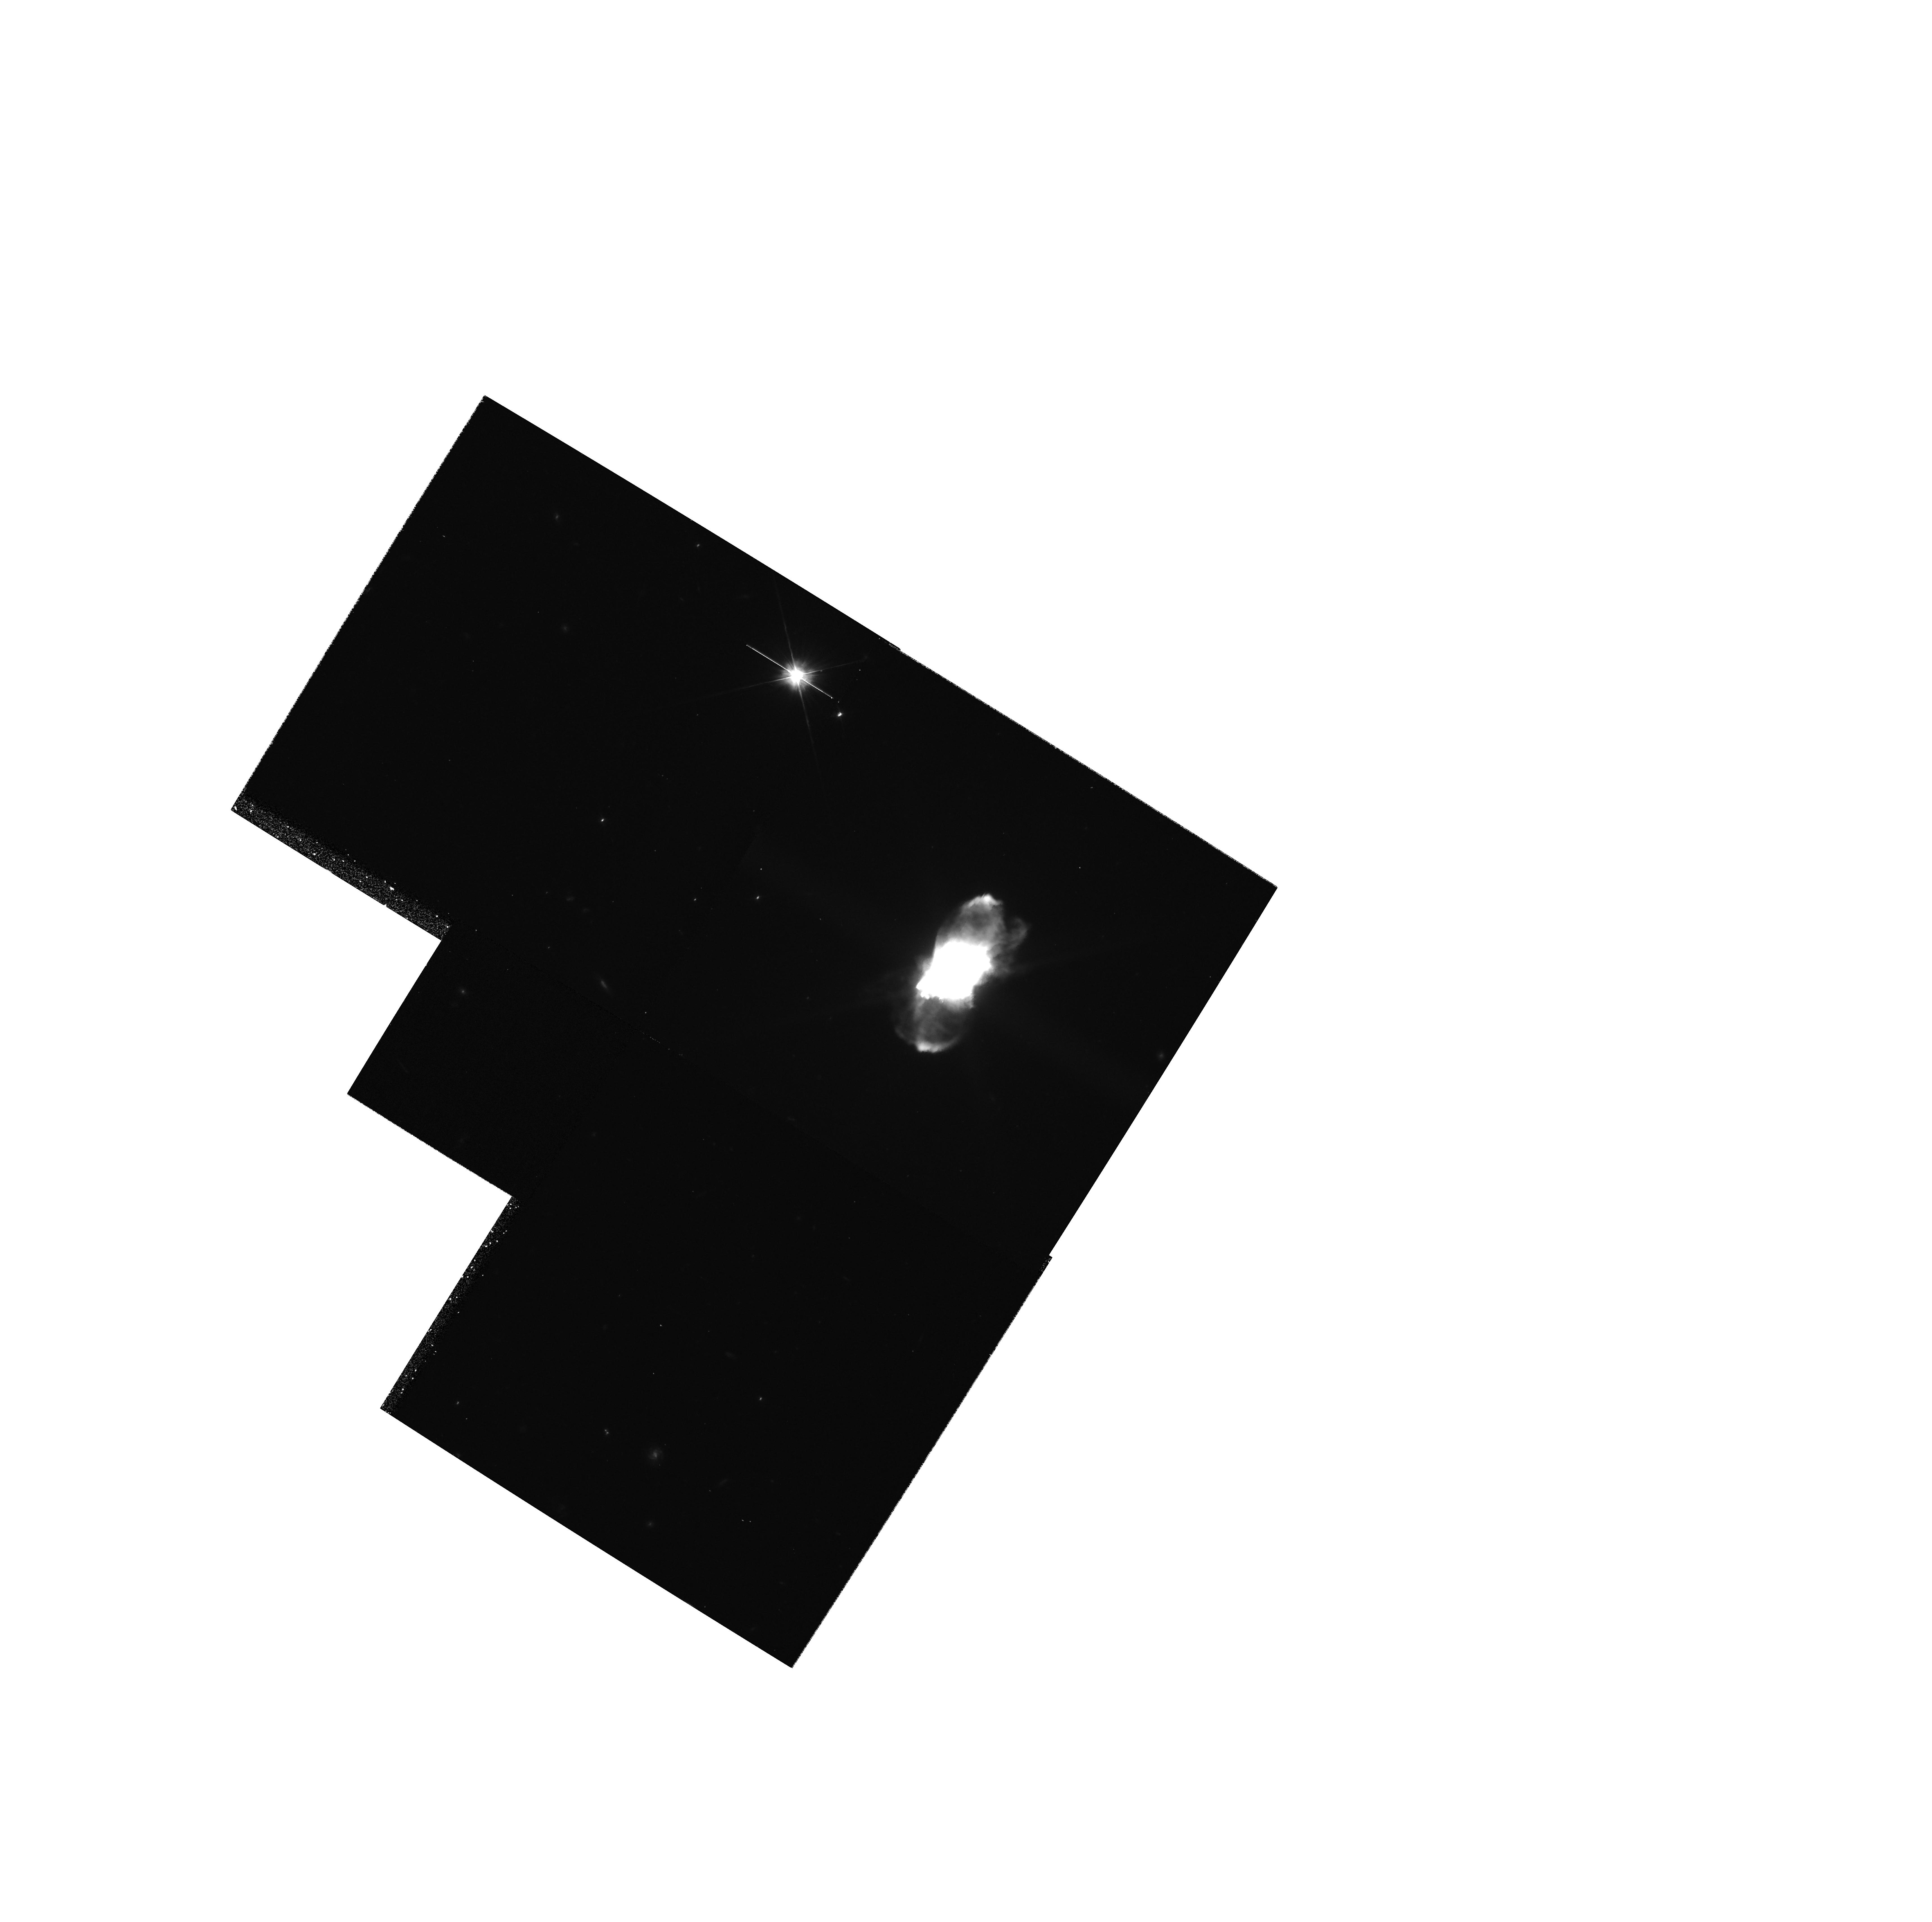
Target: FROSTYLEO. Instrument: WFPC2/PC. Filter: F606W. Exposure: 15 min. Observation ID: hst_6816_03_wfpc2_pc_f606w_u3b303

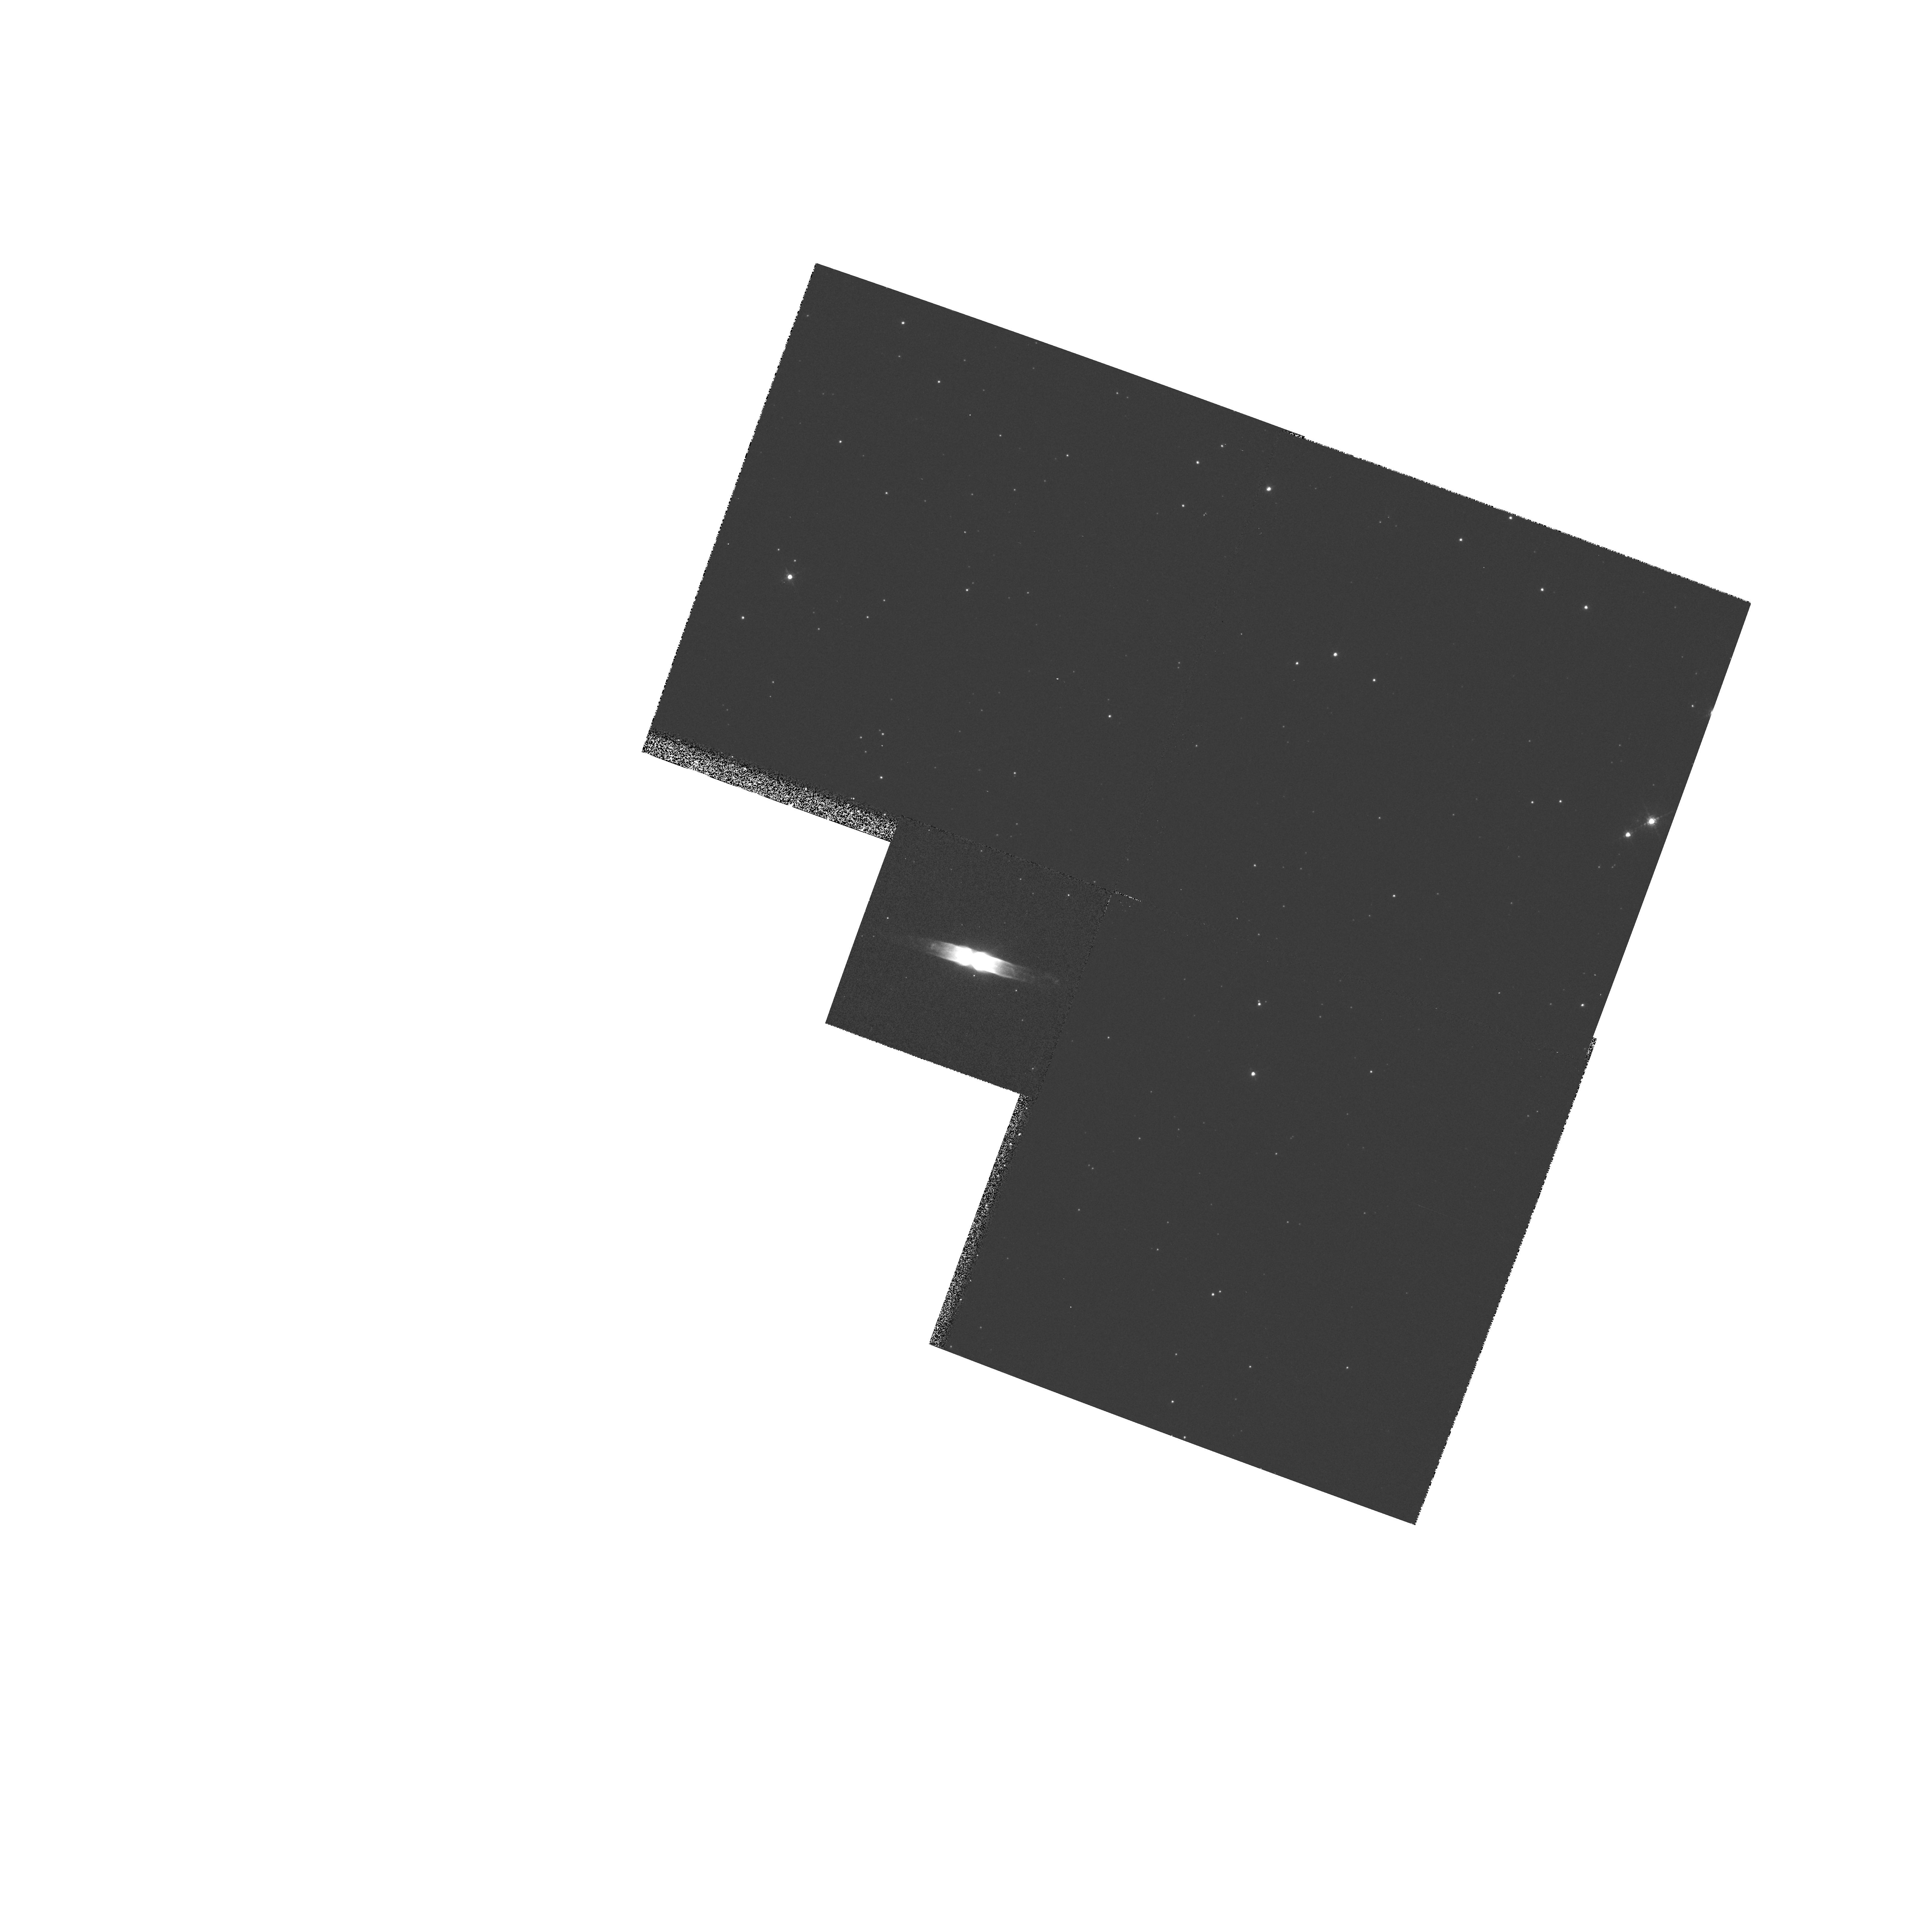
Target: HEN401. Instrument: WFPC2/PC. Filter: F656N. Exposure: 7 min. Observation ID: hst_6816_01_wfpc2_pc_f656n_u3b301

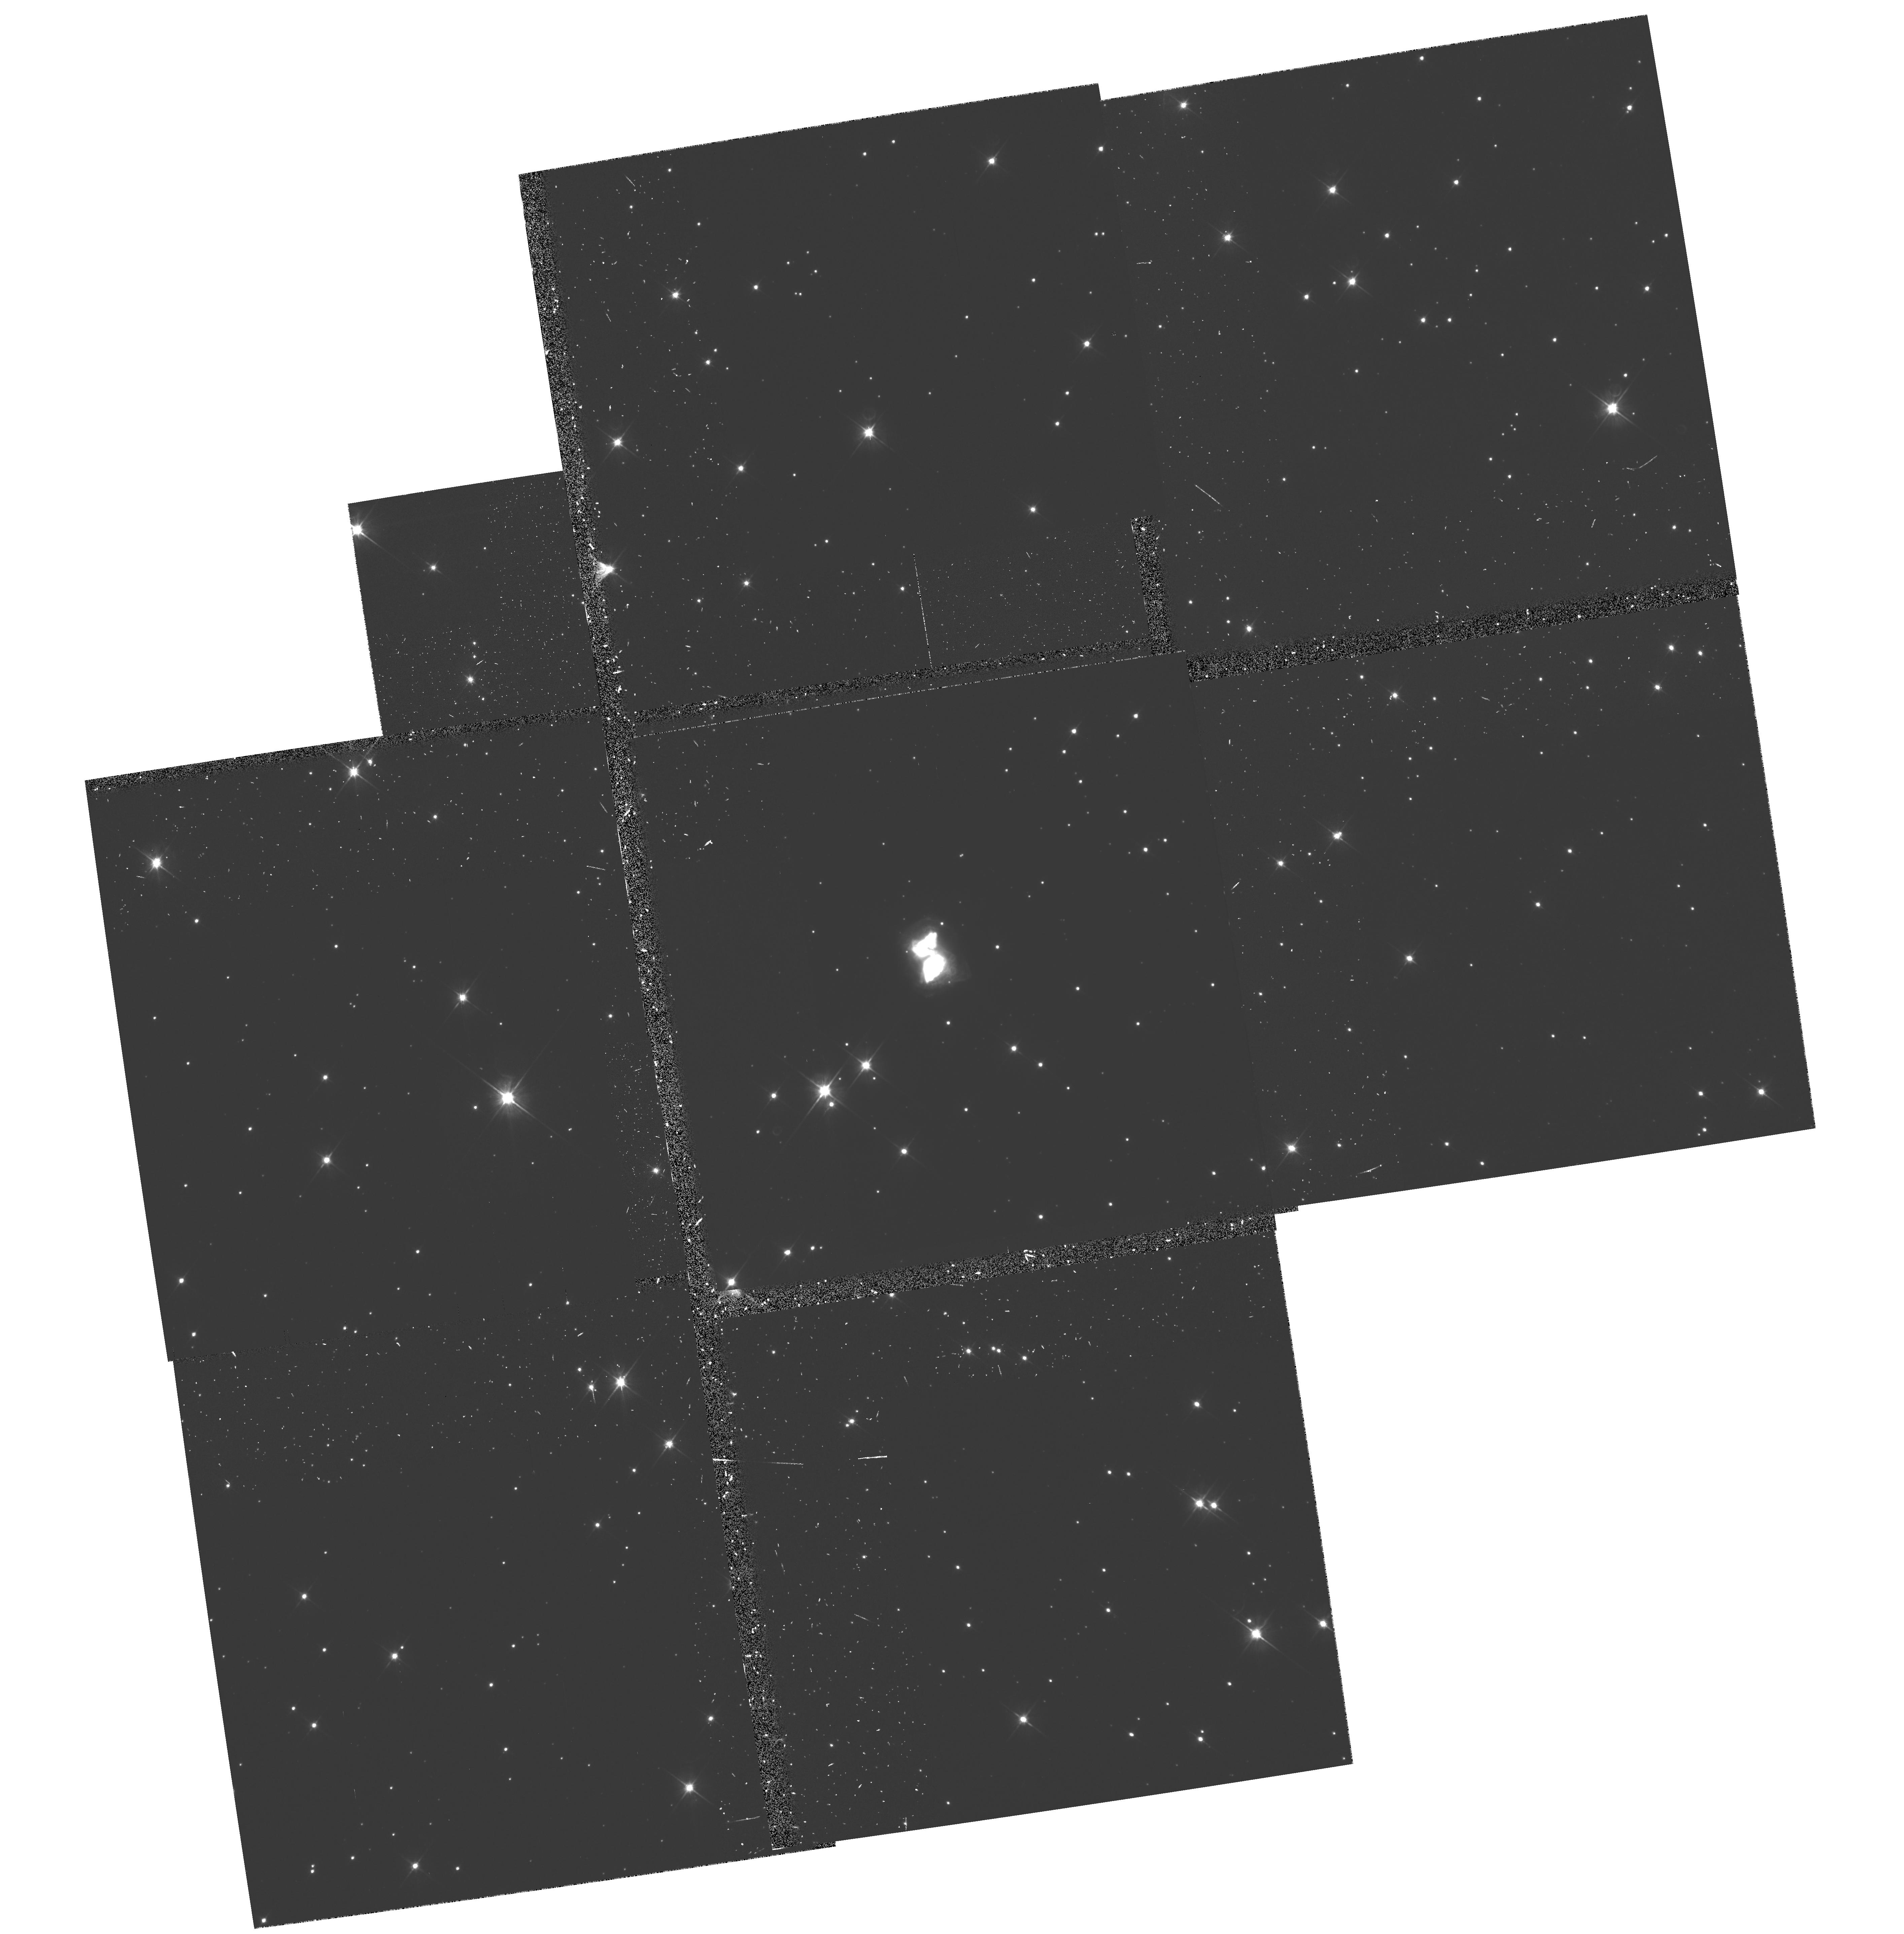
Target: ROBERTS22. Instrument: WFPC2/PC. Filter: F606W-POLQ. Exposure: 1 h. Observation ID: hst_6816_02_wfpc2_pc_f606w-polq_u3b302

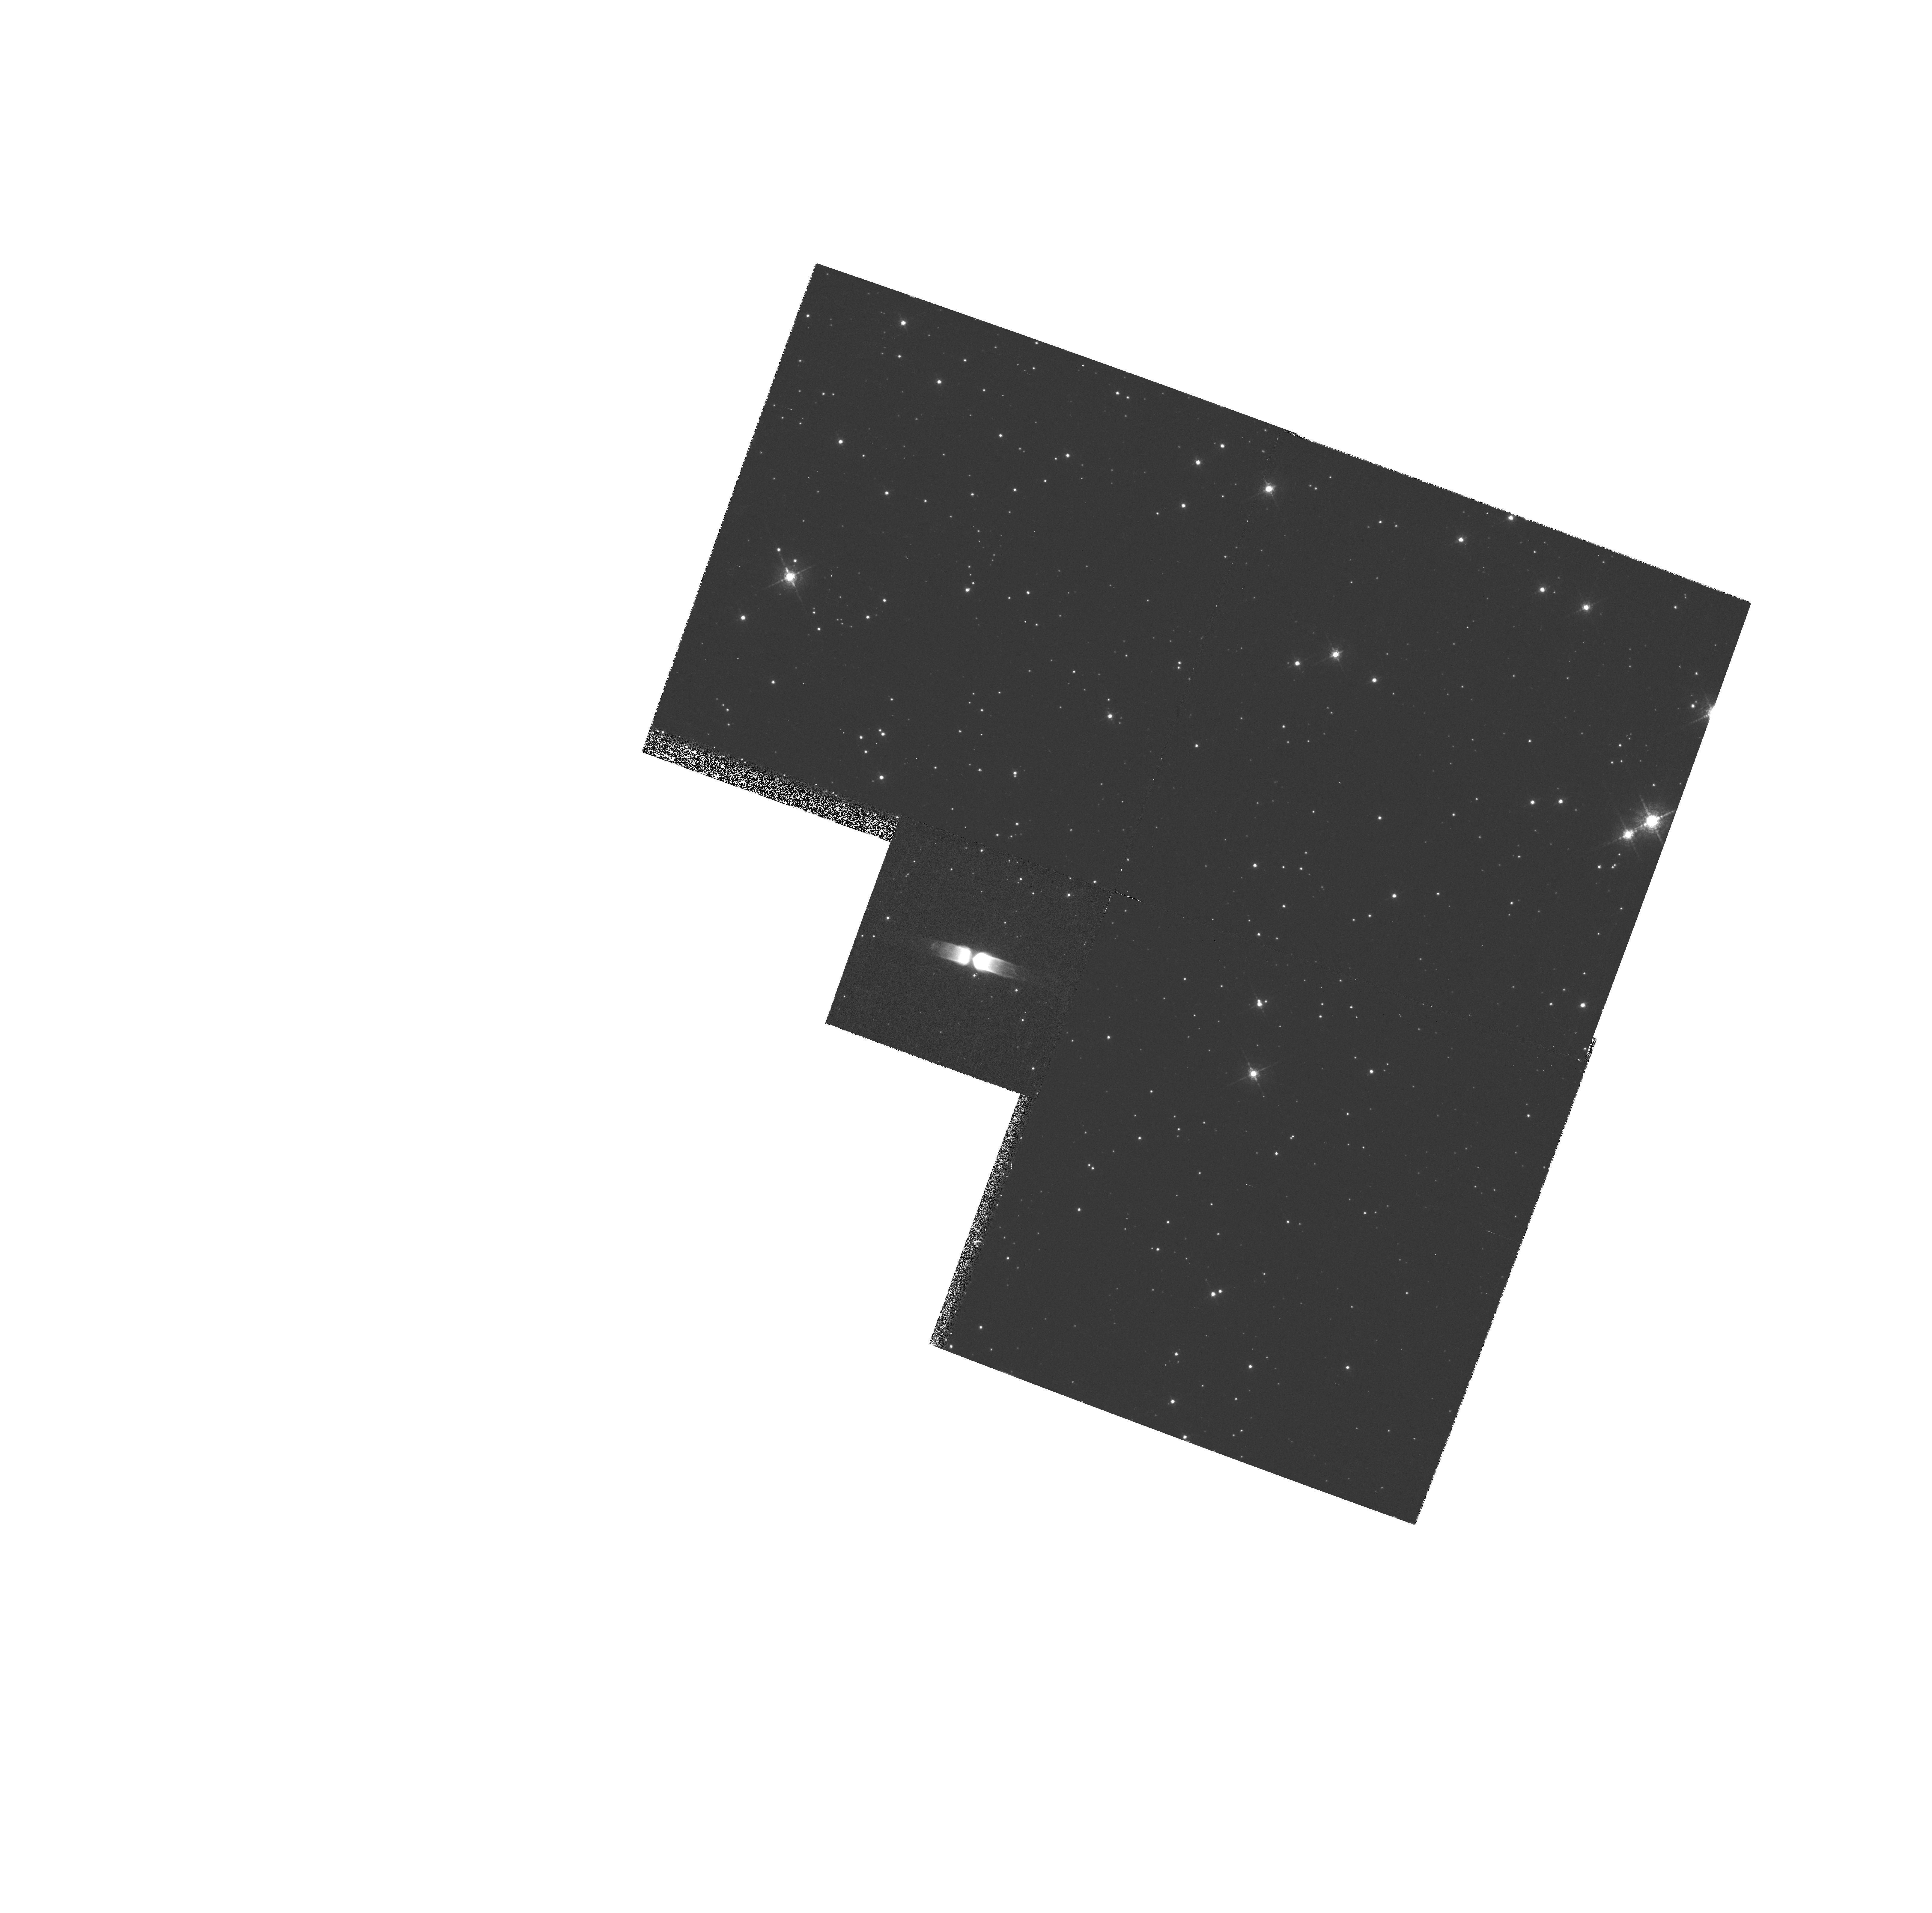
Target: HEN401. Instrument: WFPC2/PC. Filter: F673N. Exposure: 20 min. Observation ID: hst_6816_01_wfpc2_pc_f673n_u3b301

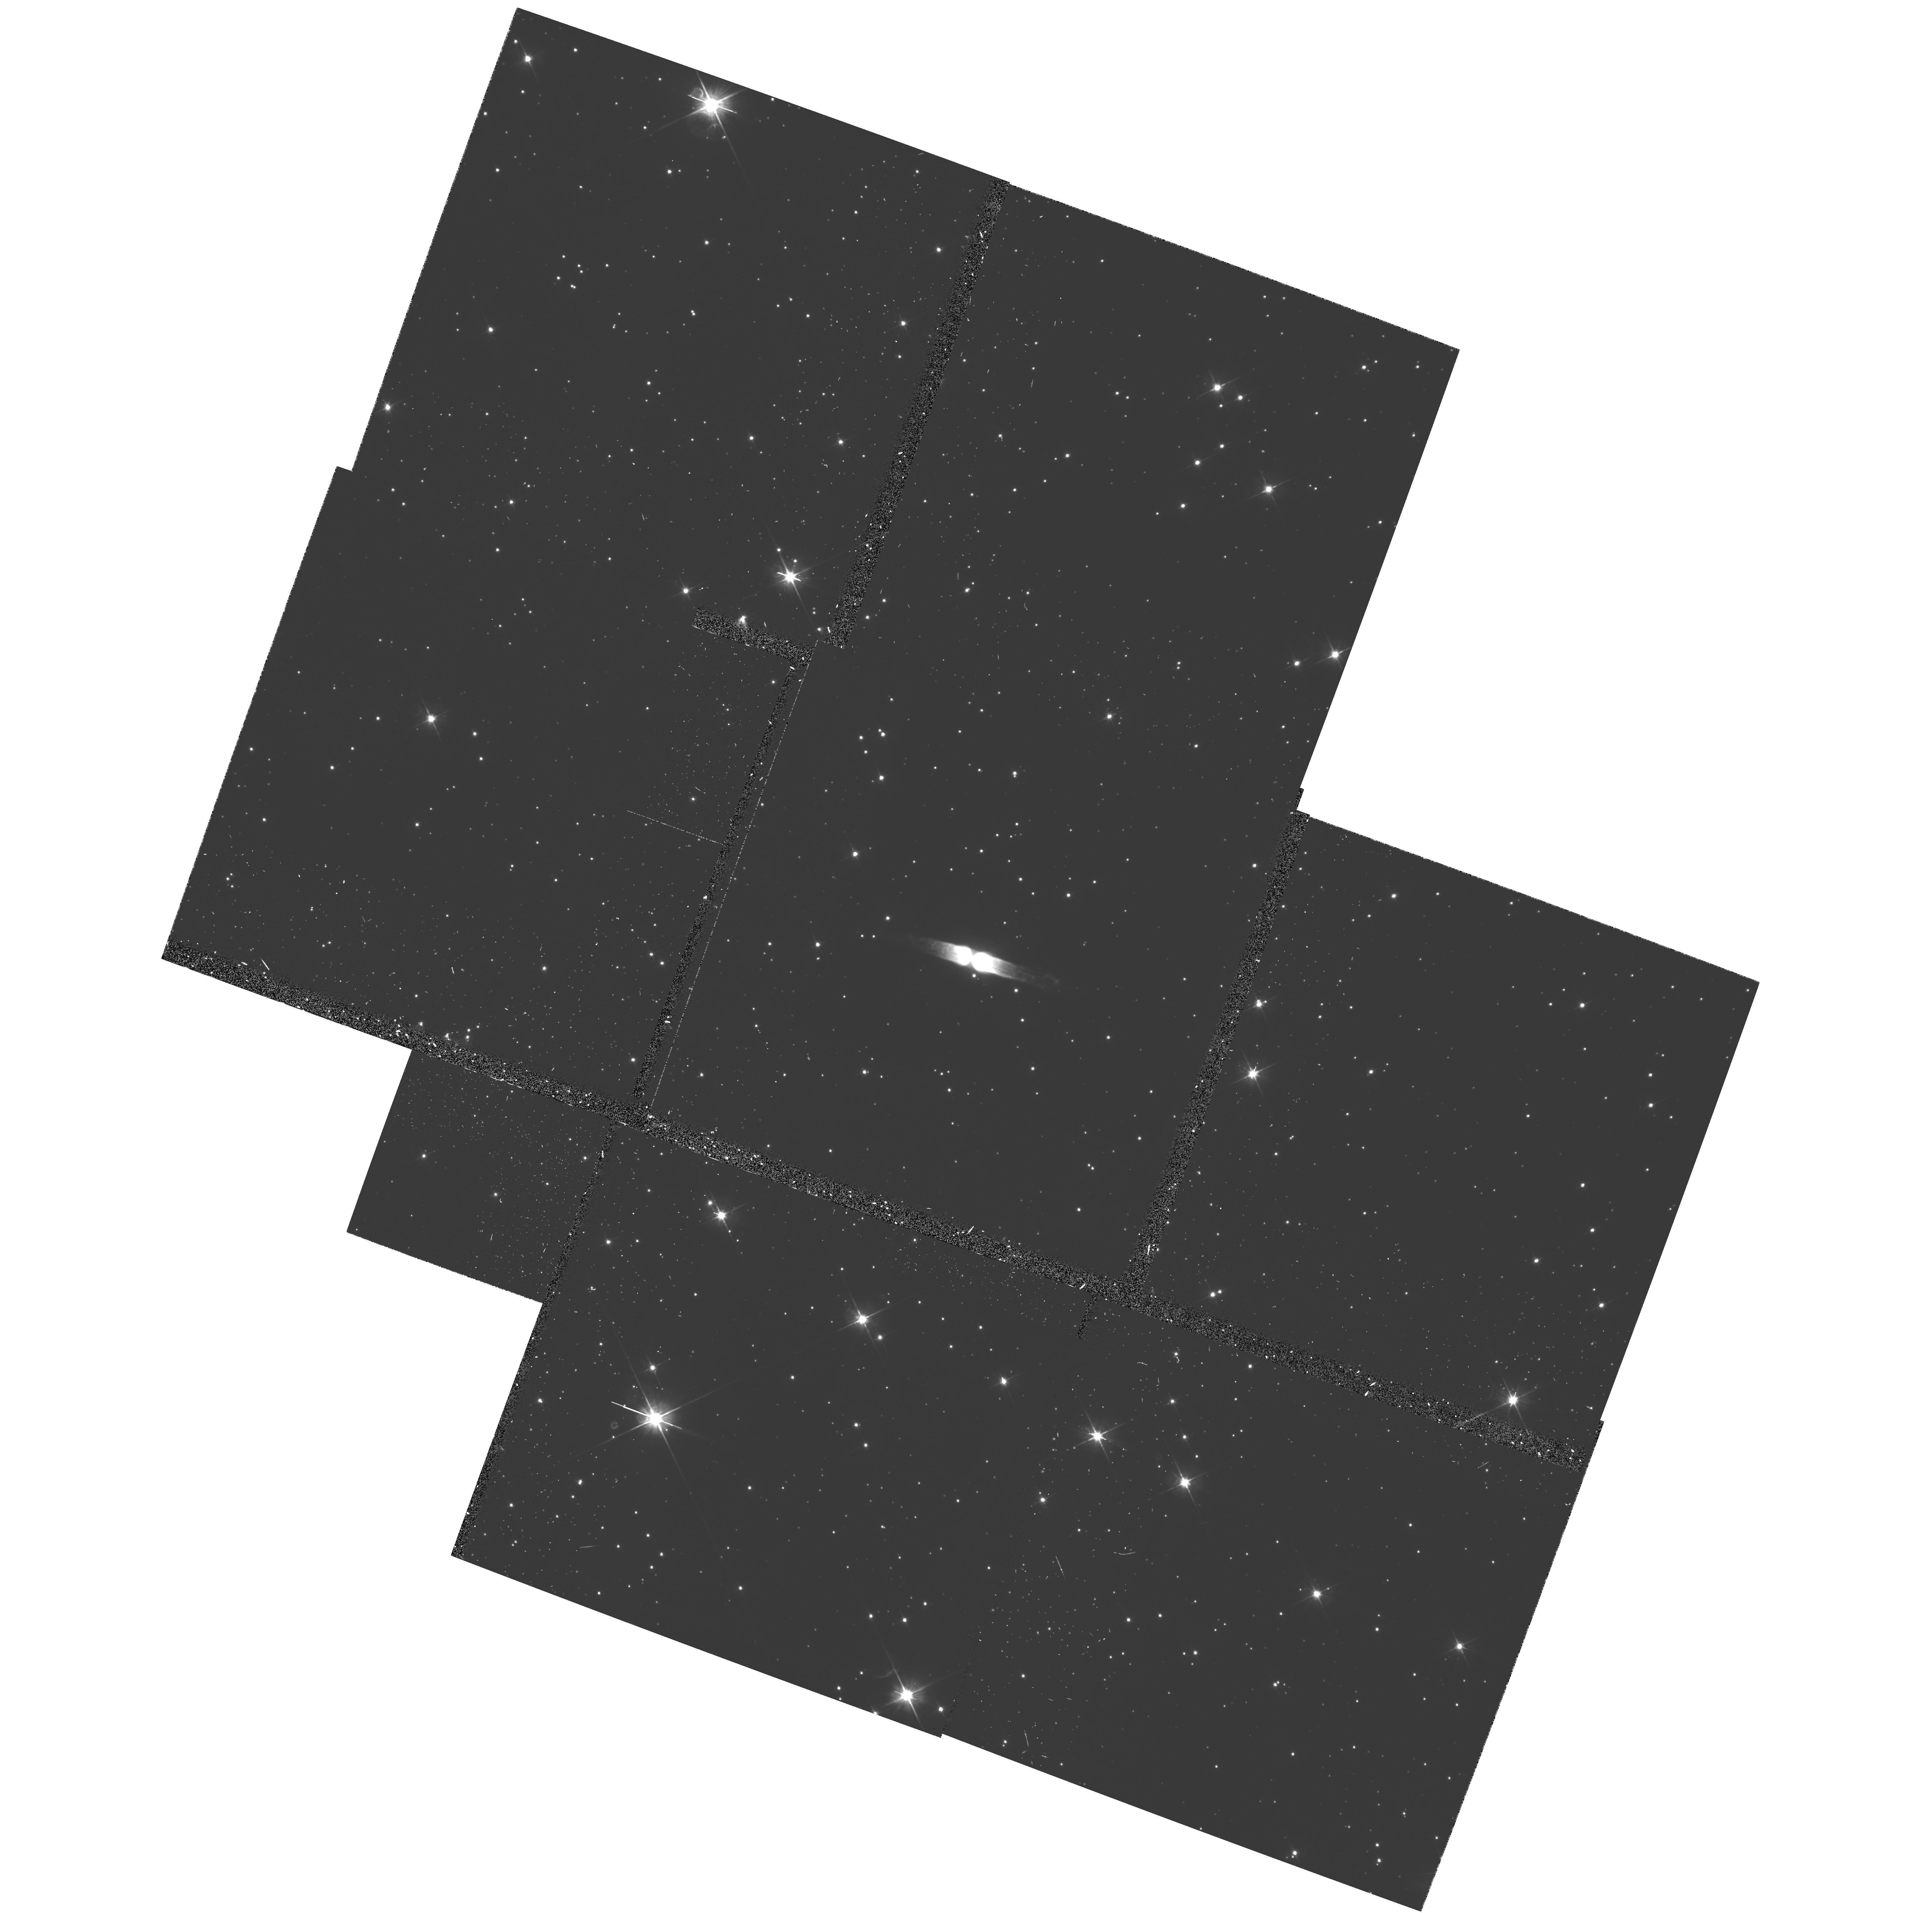
Target: HEN401. Instrument: WFPC2/PC. Filter: F606W-POLQ. Exposure: 1 h. Observation ID: hst_6816_01_wfpc2_pc_f606w-polq_u3b301

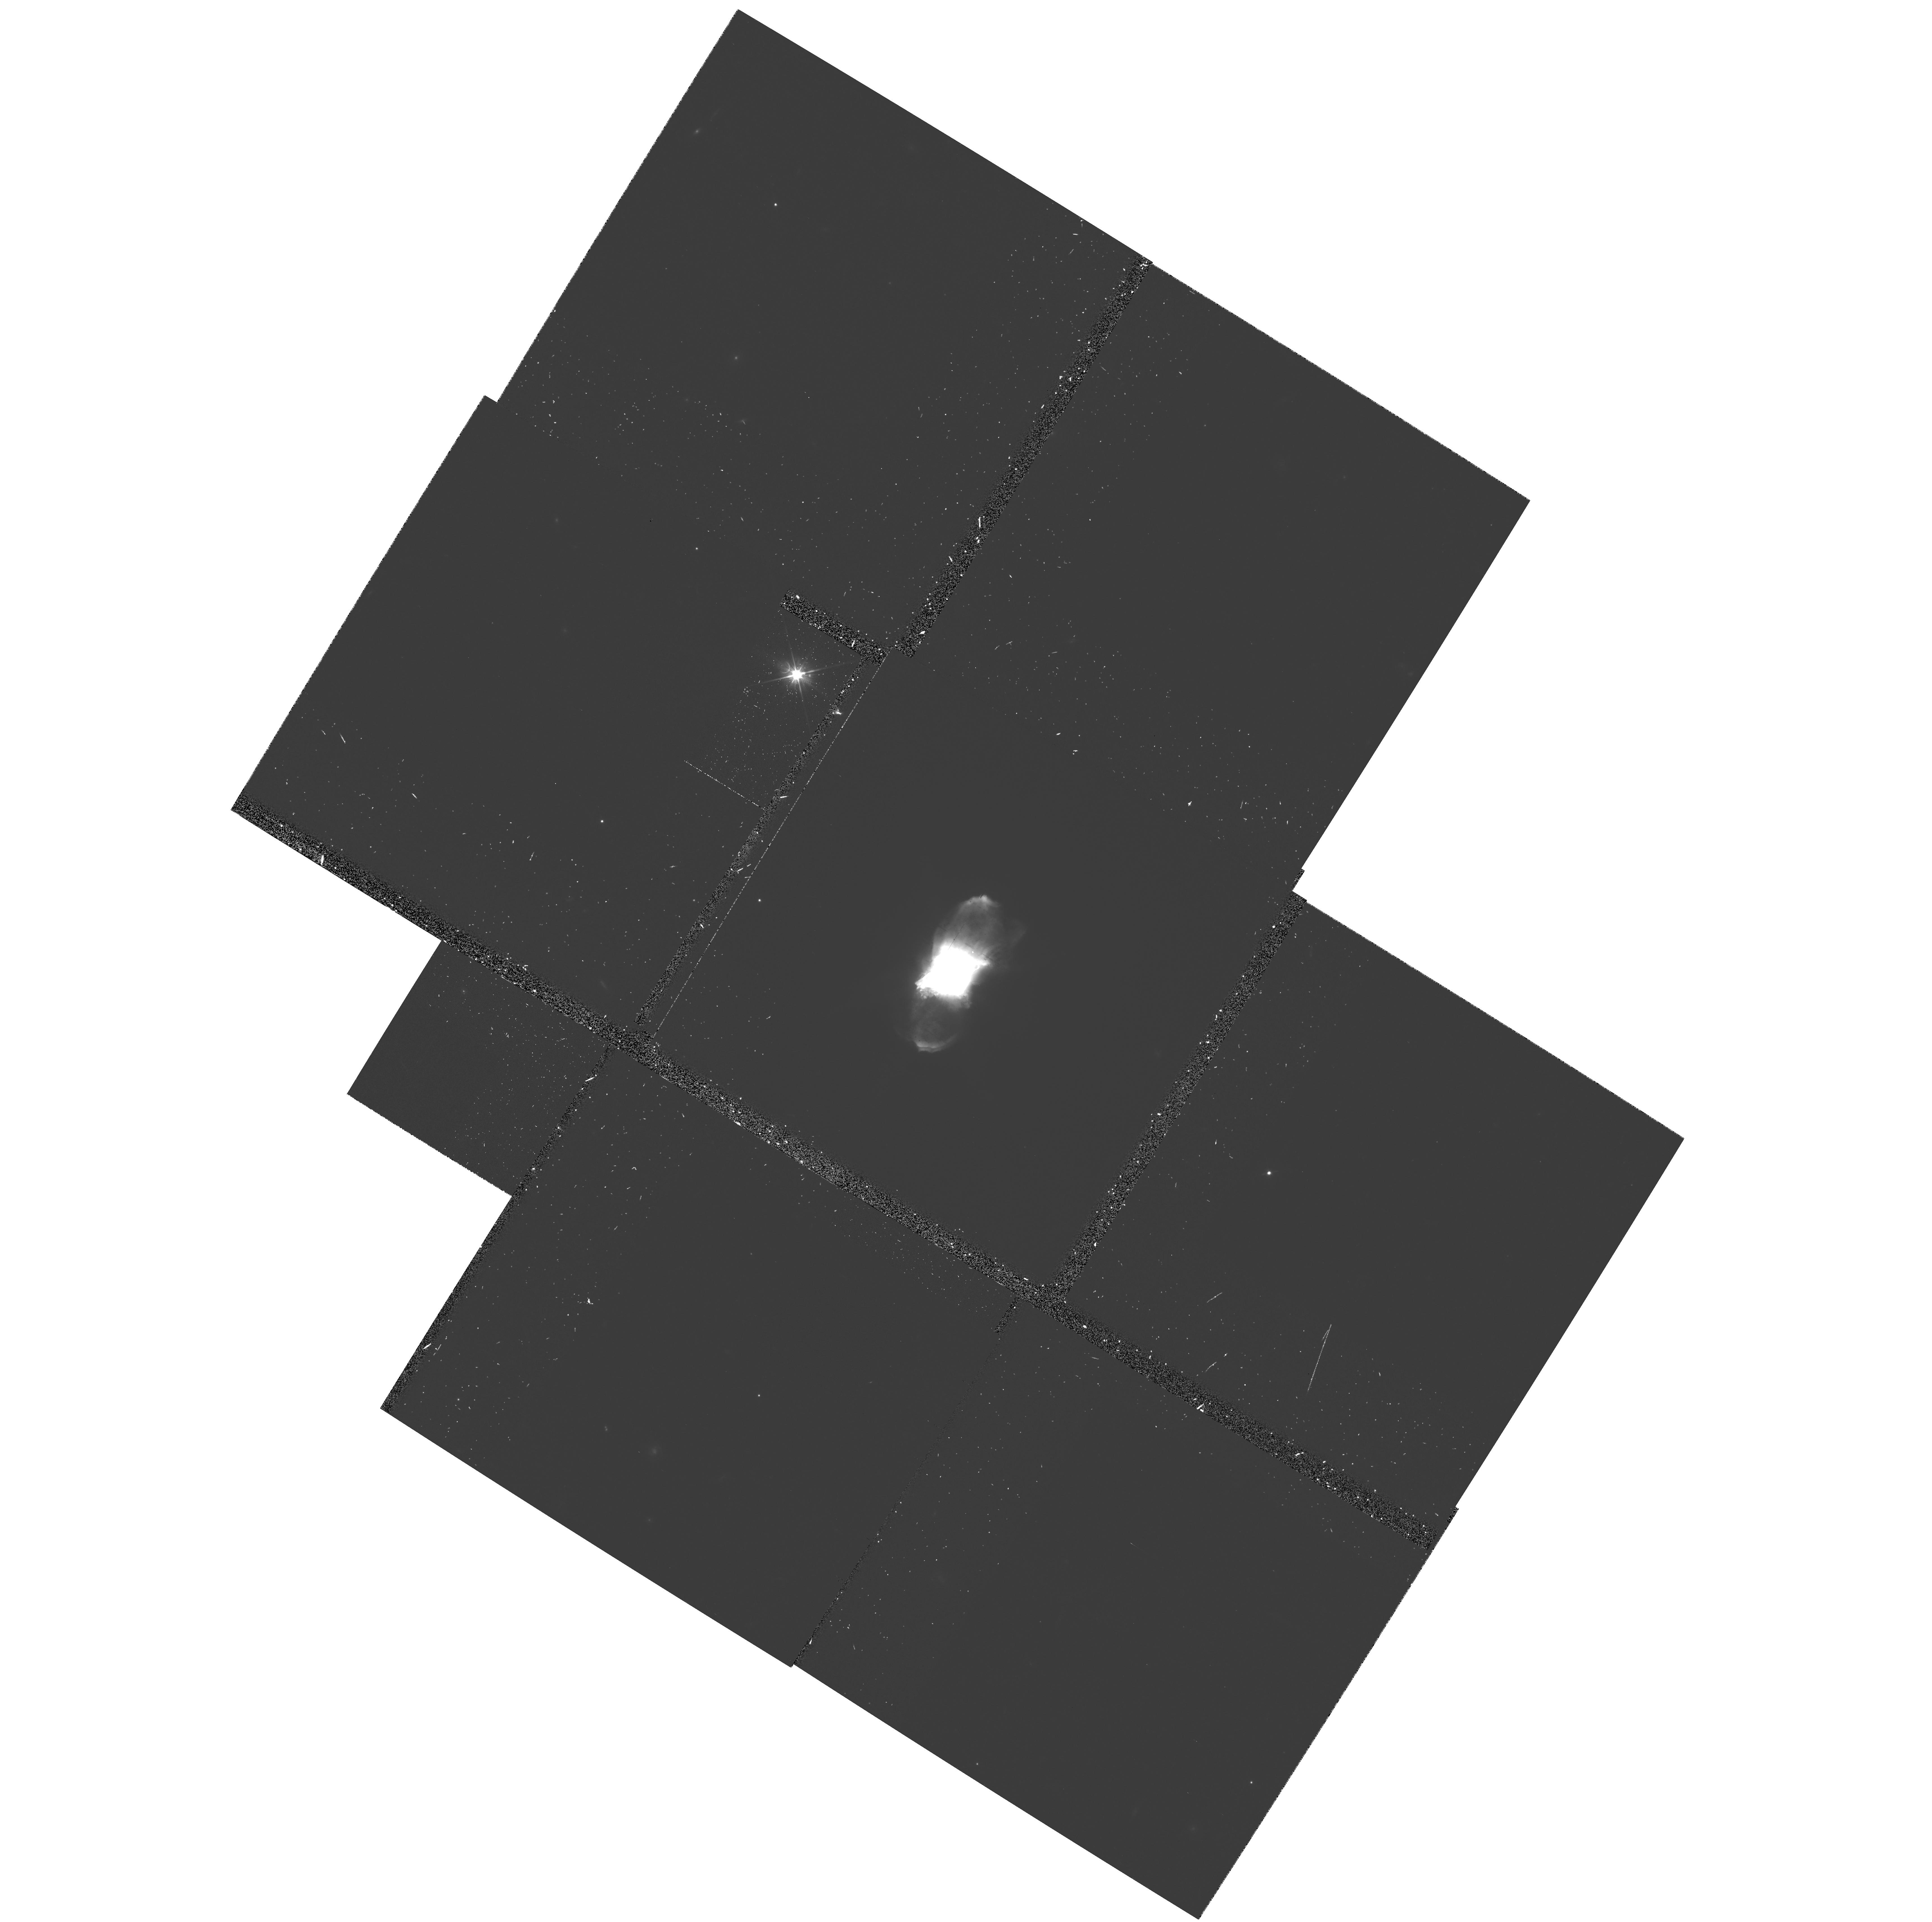
Target: FROSTYLEO. Instrument: WFPC2/PC. Filter: F606W-POLQ. Exposure: 47 min. Observation ID: hst_6816_03_wfpc2_pc_f606w-polq_u3b303

The Small Scale Structure and Symmetries in Proto-Planetary and Young Planetary Nebulae (PI: Sahai, Raghvendra)

Proto-planetary (PPNe) and young planetary nebulae (PNe) show a dazzling variety of non-spherical morphologies, whereas the circumstellar envelopes of the AGB red giant stars from which they evolve are mostly round. Although a number of theoretical models have been proposed to explain this paradox, no consensus has emerged so far. A major reason for this is that in ground-based observations, the seeing merges together small -scale structural details which provide valuable clues to the mass-ejection processes mediating the AGB-to-PN transformation. However, using WFPC-2/HST it is now possible to sensitively image small-scale structures such as jets, disks, arcs, knots etc. and characterise their symmetry, enabling more definitive testing of various evolutionary models. A dramatic illustration of this statement is provided by our recent imaging of the PPNe CRL2688 and the young PNe MyCn18. We will image three PPNe similar to CRL2688, and two young PNe with striking bipolar structural symmetries (like MyCn18). The PPNe, seen in scattered stellar light will be imaged through a wide-band continuum filter (F606W), and the polariser quad (POLQ) will be used to measure the polarisation structure. The PNe will be imaged using narrow-band filters covering the H Alpha(F656N), OI(F631N), OIII(F502N), and SII(F673N) lines. These data will allow us to search for clues to the formation and evolution of PPNe & PNe, and enable the construction of detailed models of their 3-dimensional structure.